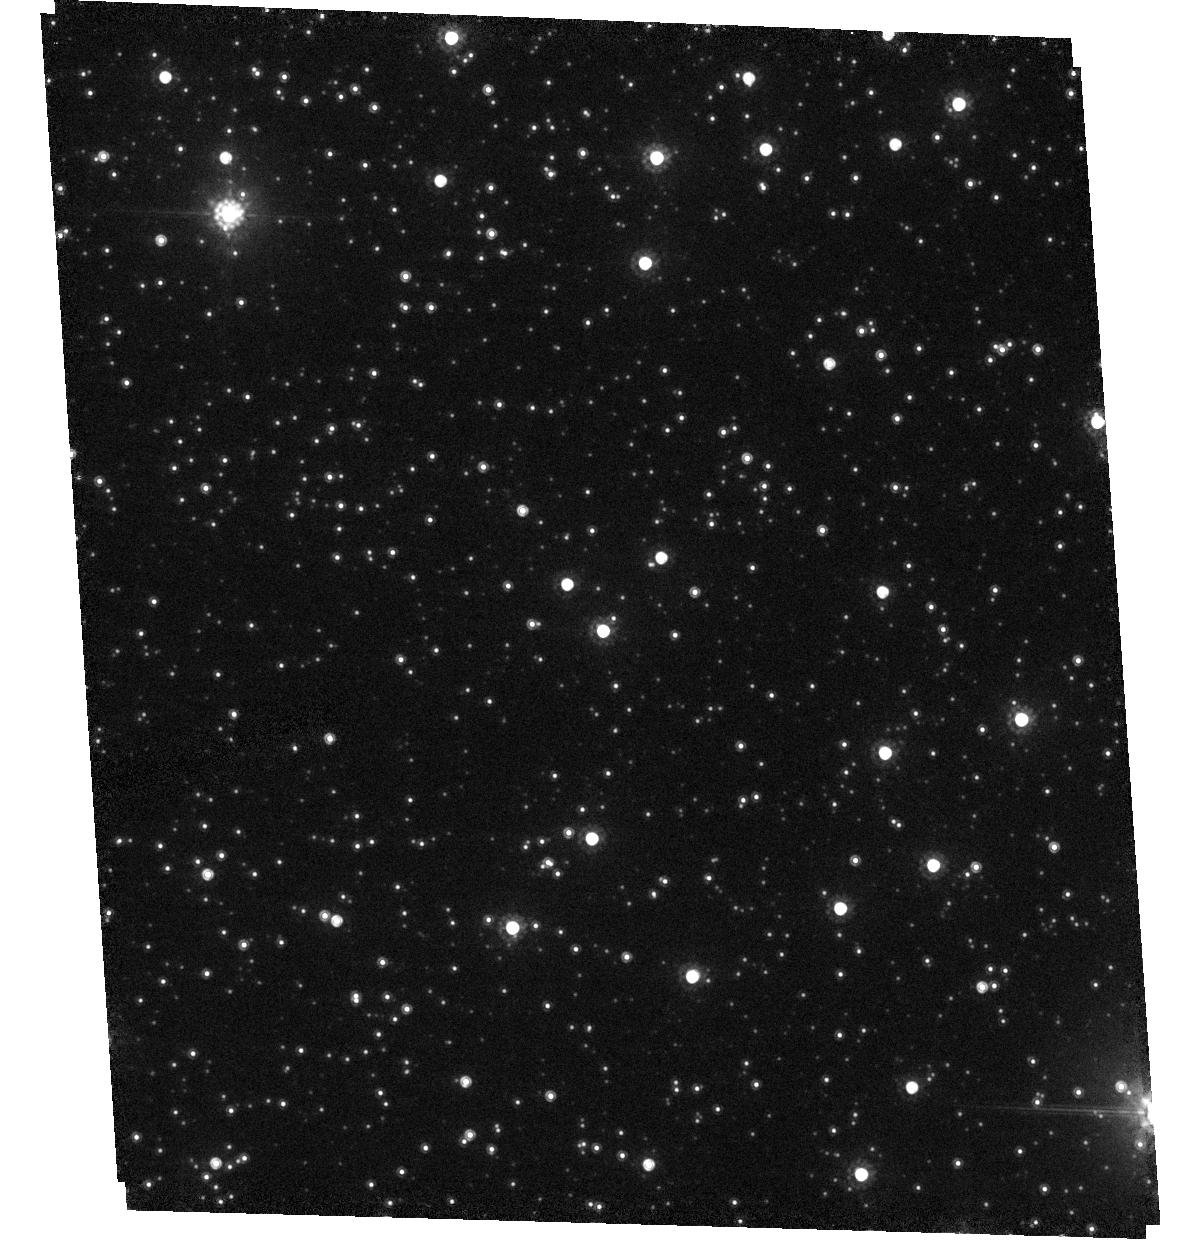
Target: MACHO-94-BLG-4
Instrument: ACS/HRC
Filter: F814W
Exposure: 3 min
Observation ID: hst_10198_0n_acs_hrc_f814w_j9030n

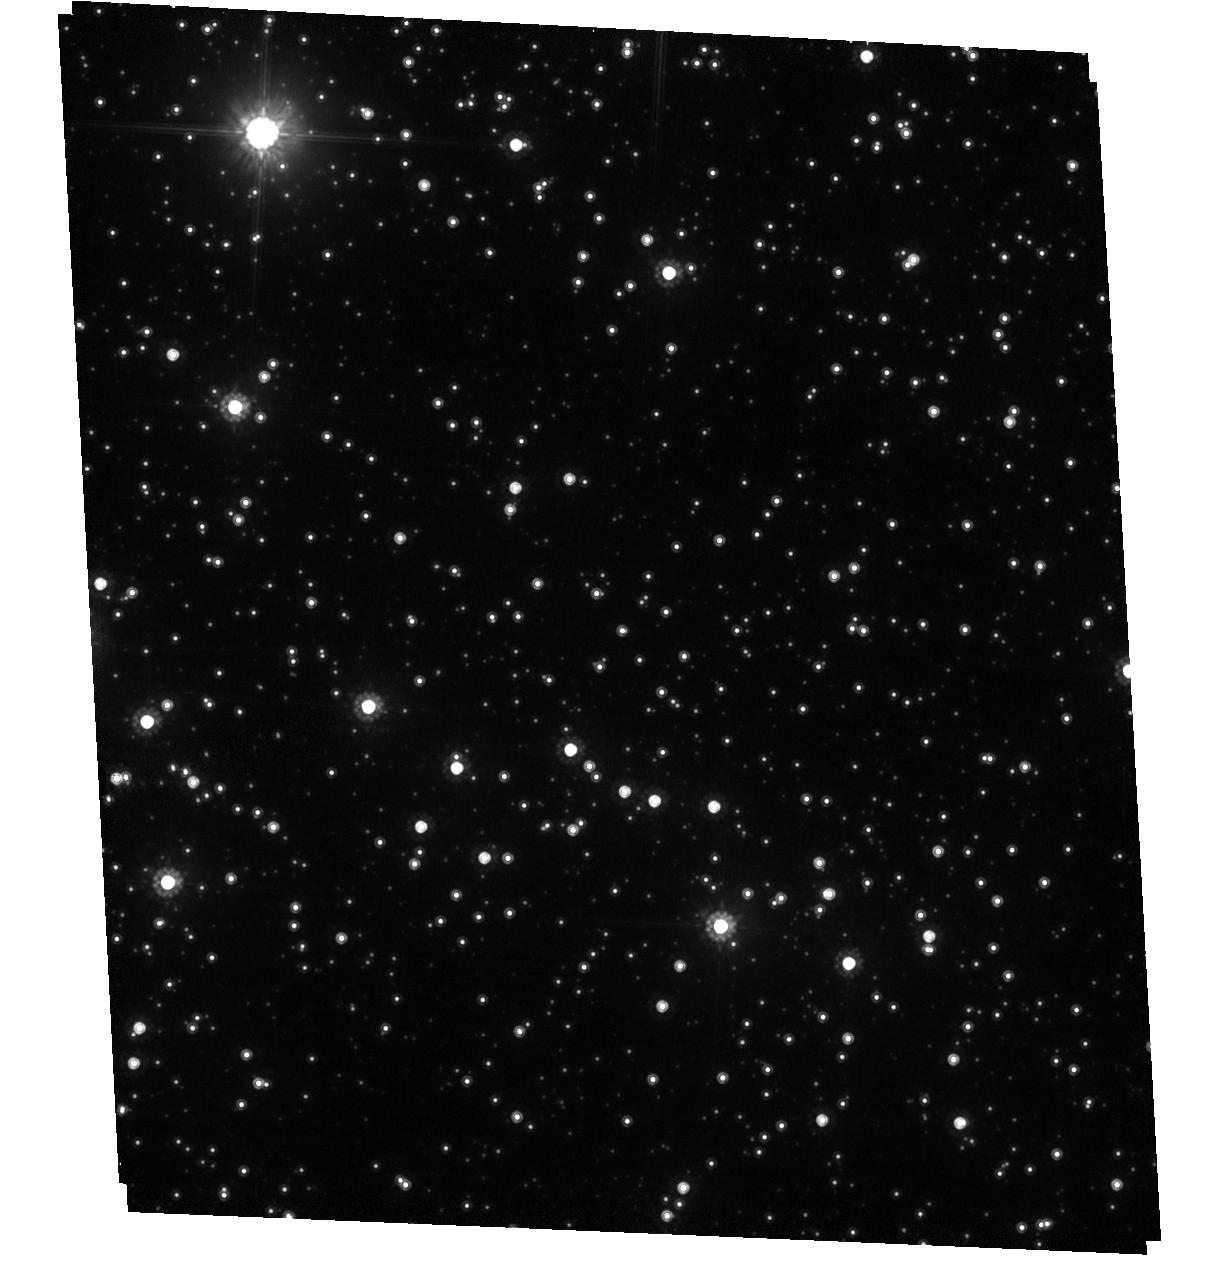
Target: MACHO-101-C
Instrument: ACS/HRC
Filter: F814W
Exposure: 17 min
Observation ID: hst_10198_05_acs_hrc_f814w_j90305

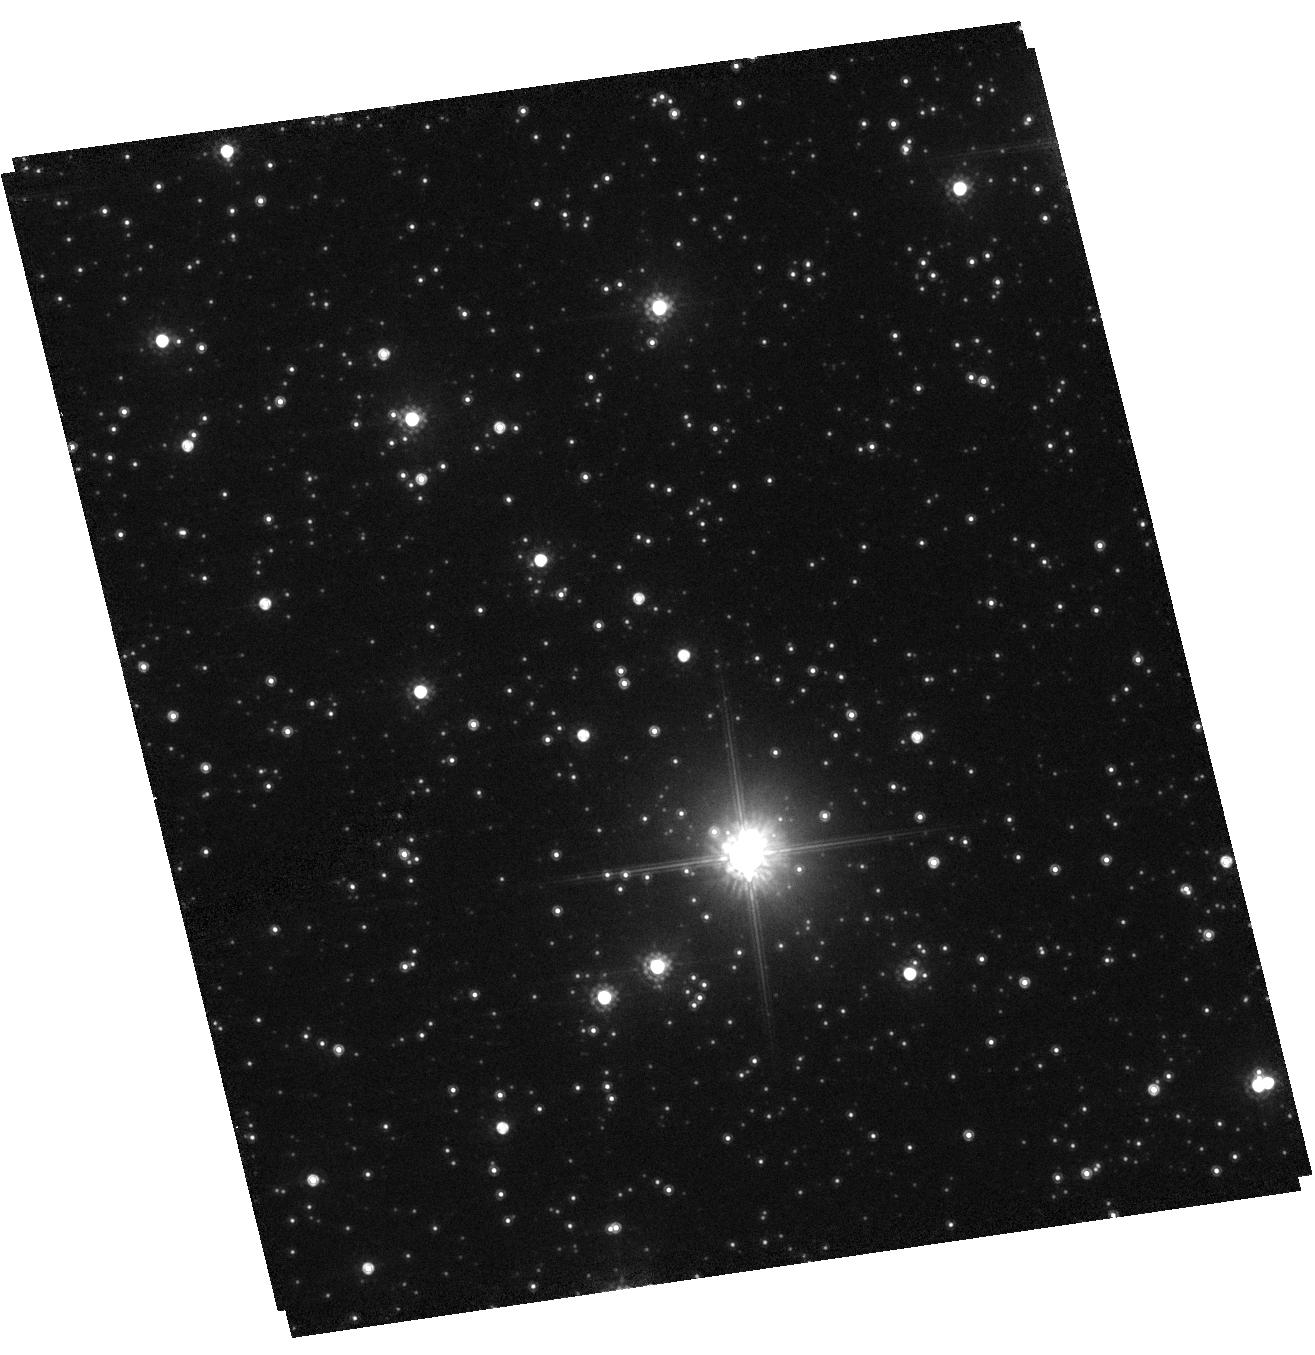
Target: MACHO-104-B
Instrument: ACS/HRC
Filter: F814W
Exposure: 3 min
Observation ID: hst_10198_0x_acs_hrc_f814w_j9030x

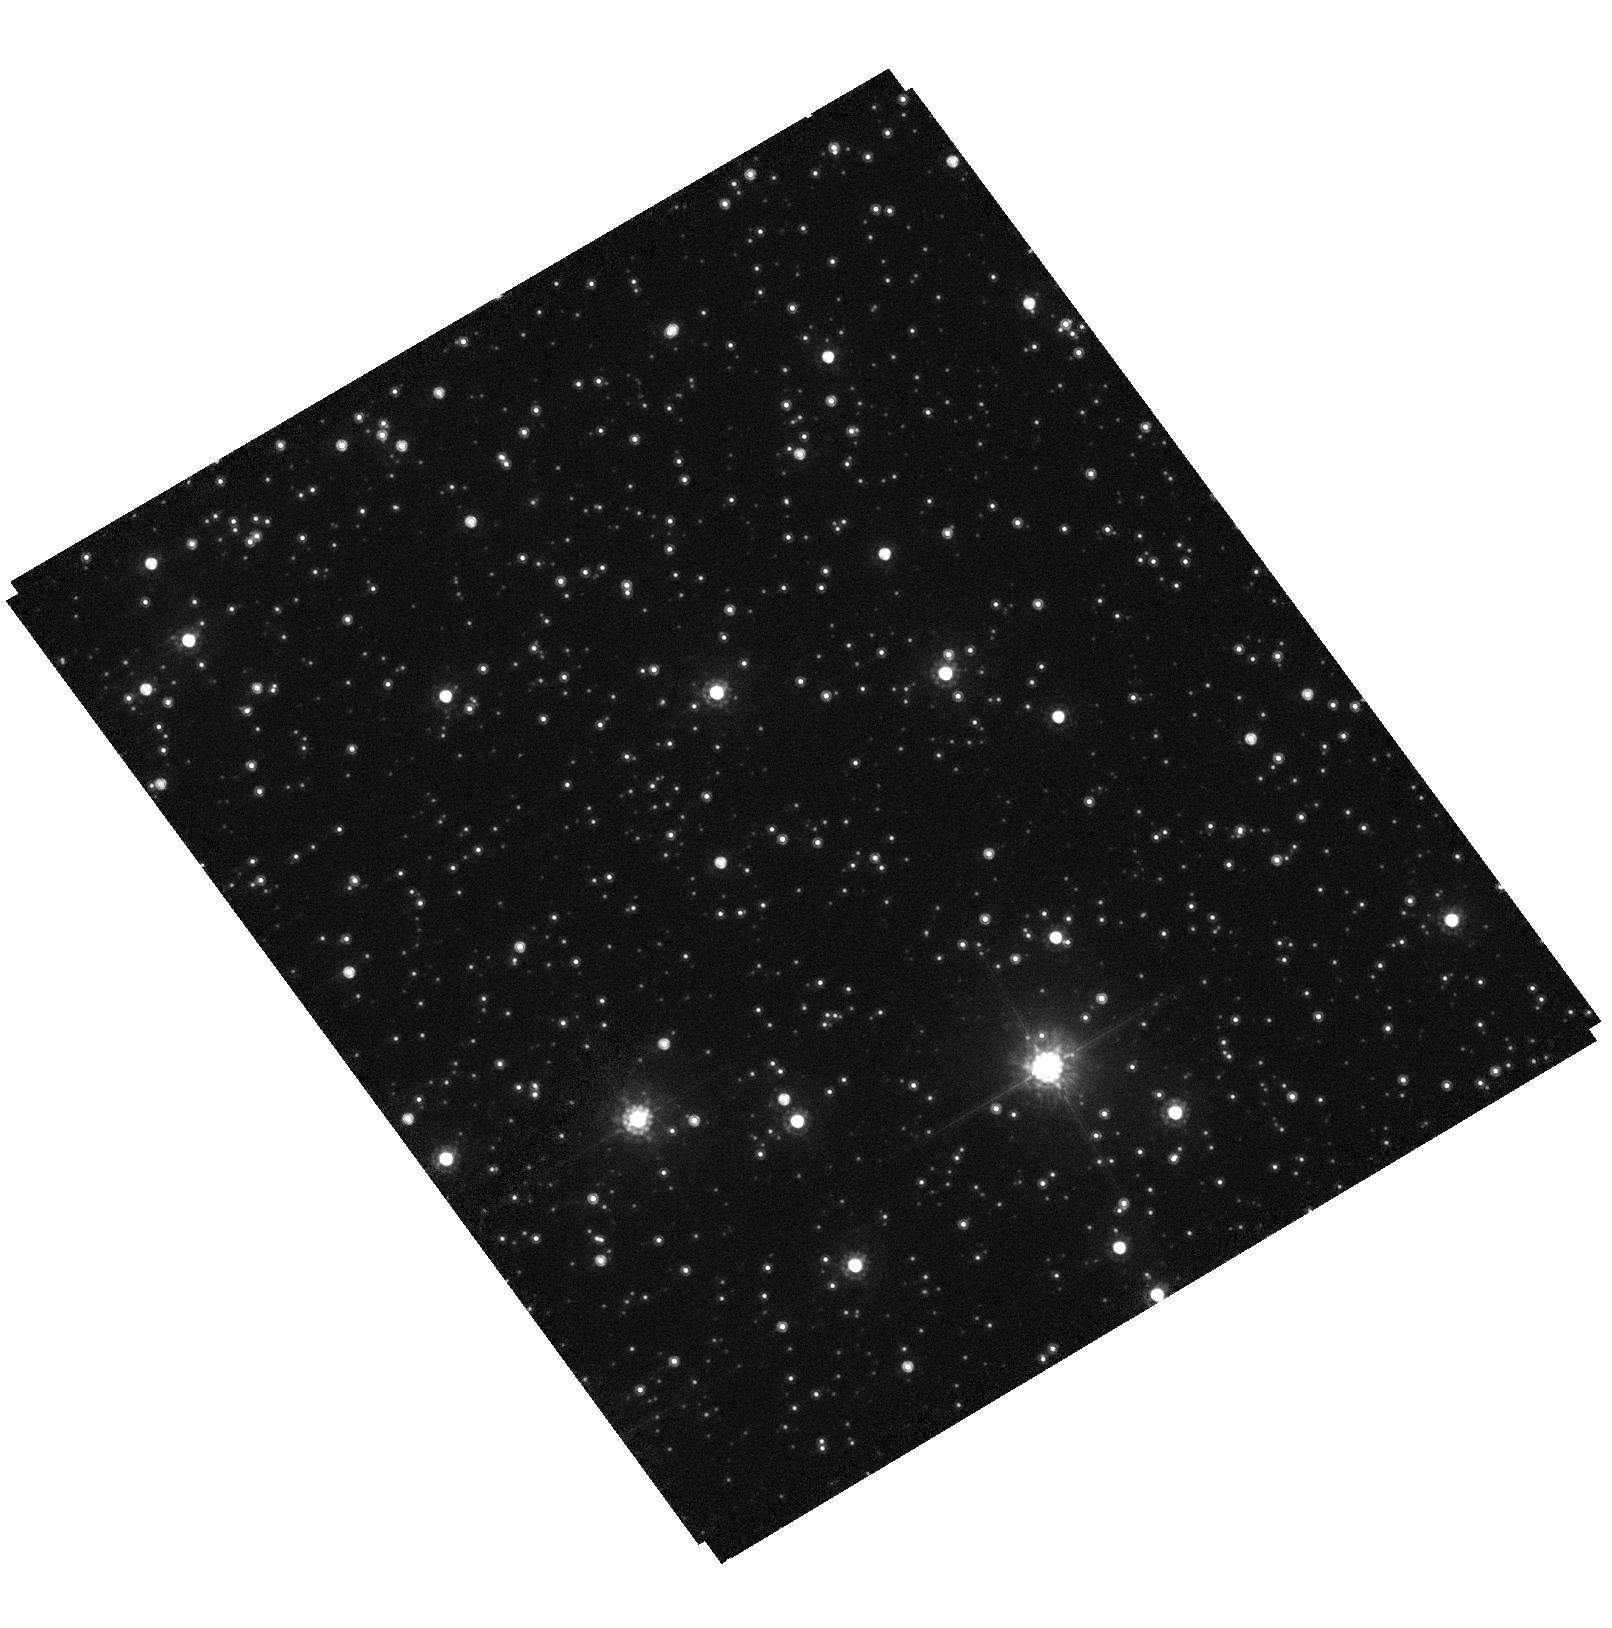
Target: MACHO-95-BLG-41
Instrument: ACS/HRC
Filter: F814W
Exposure: 3 min
Observation ID: hst_10198_0w_acs_hrc_f814w_j9030w

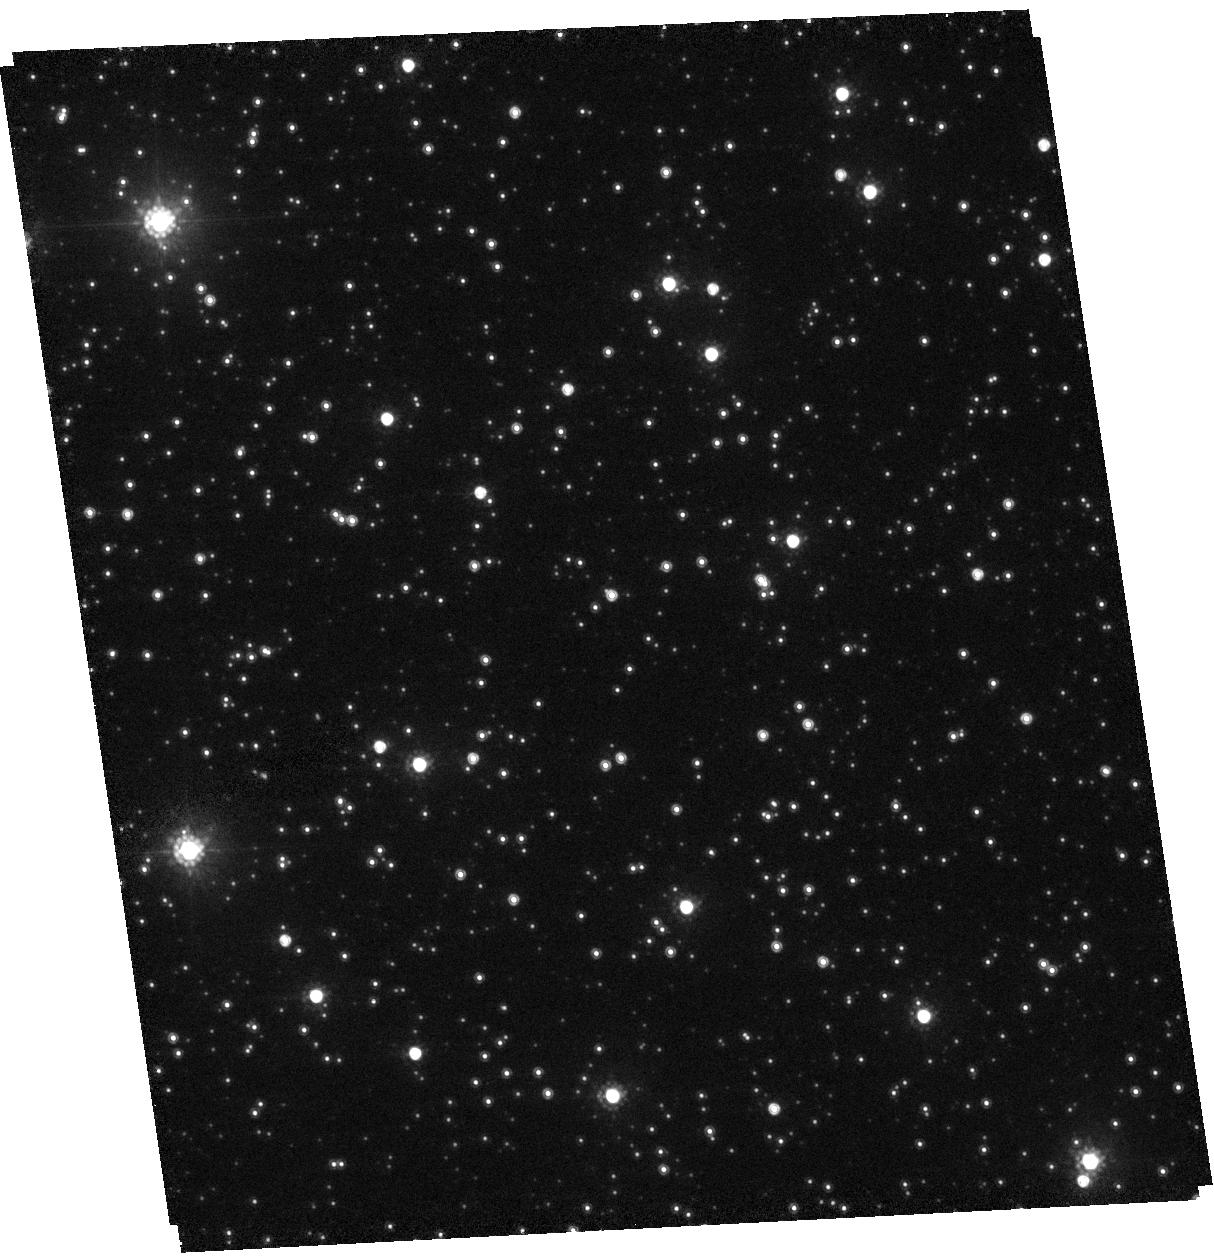
Target: MACHO-97-BLG-18
Instrument: ACS/HRC
Filter: F814W
Exposure: 3 min
Observation ID: hst_10198_0h_acs_hrc_f814w_j9030h

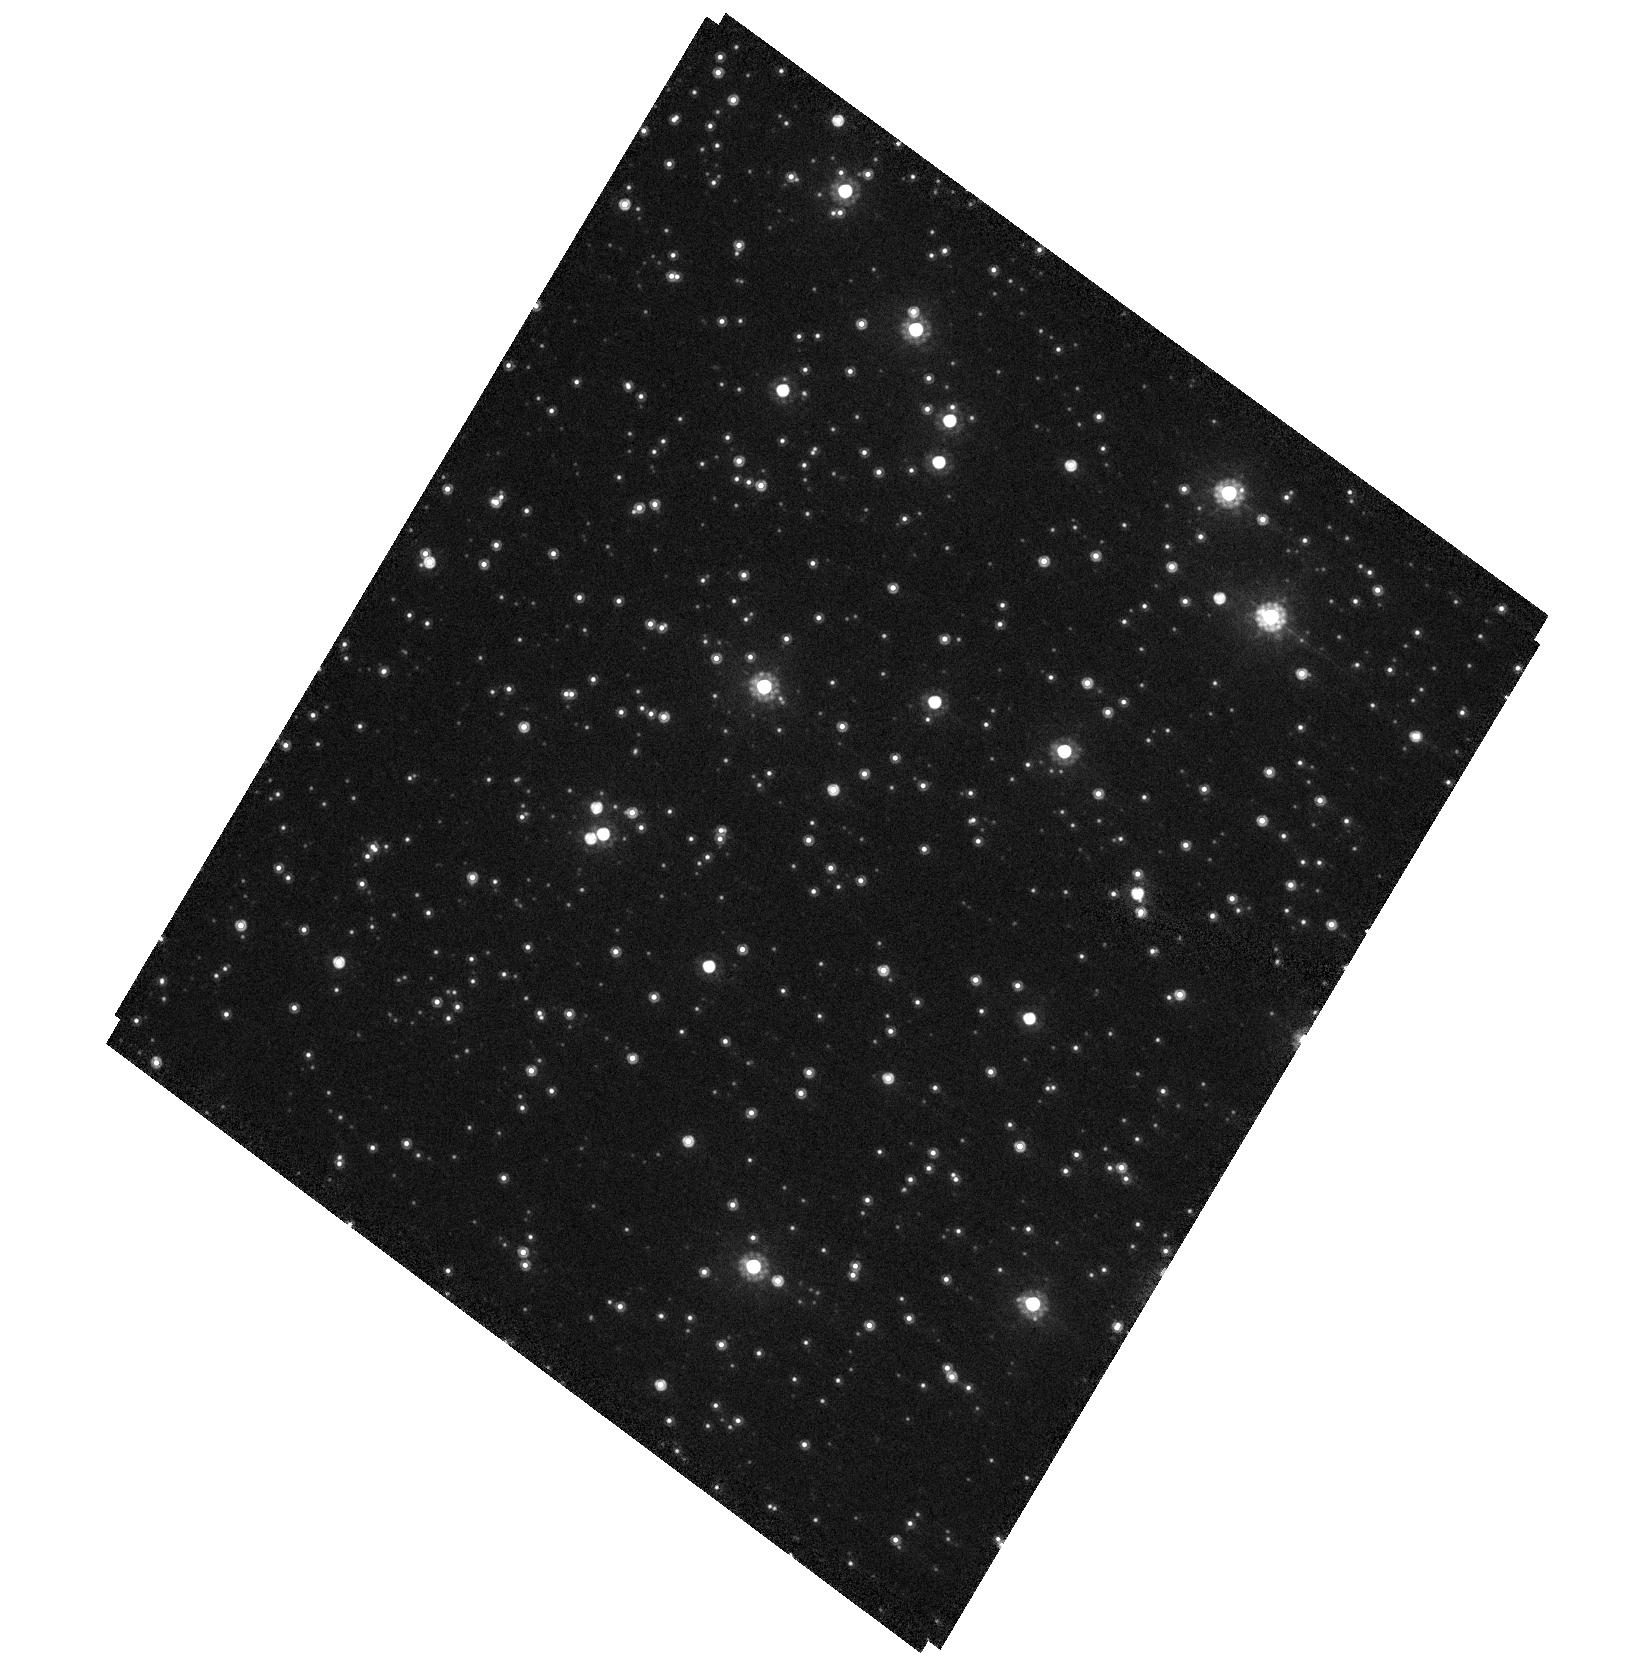
Target: MACHO-128-A
Instrument: ACS/HRC
Filter: F814W
Exposure: 3 min
Observation ID: hst_10198_0y_acs_hrc_f814w_j9030y

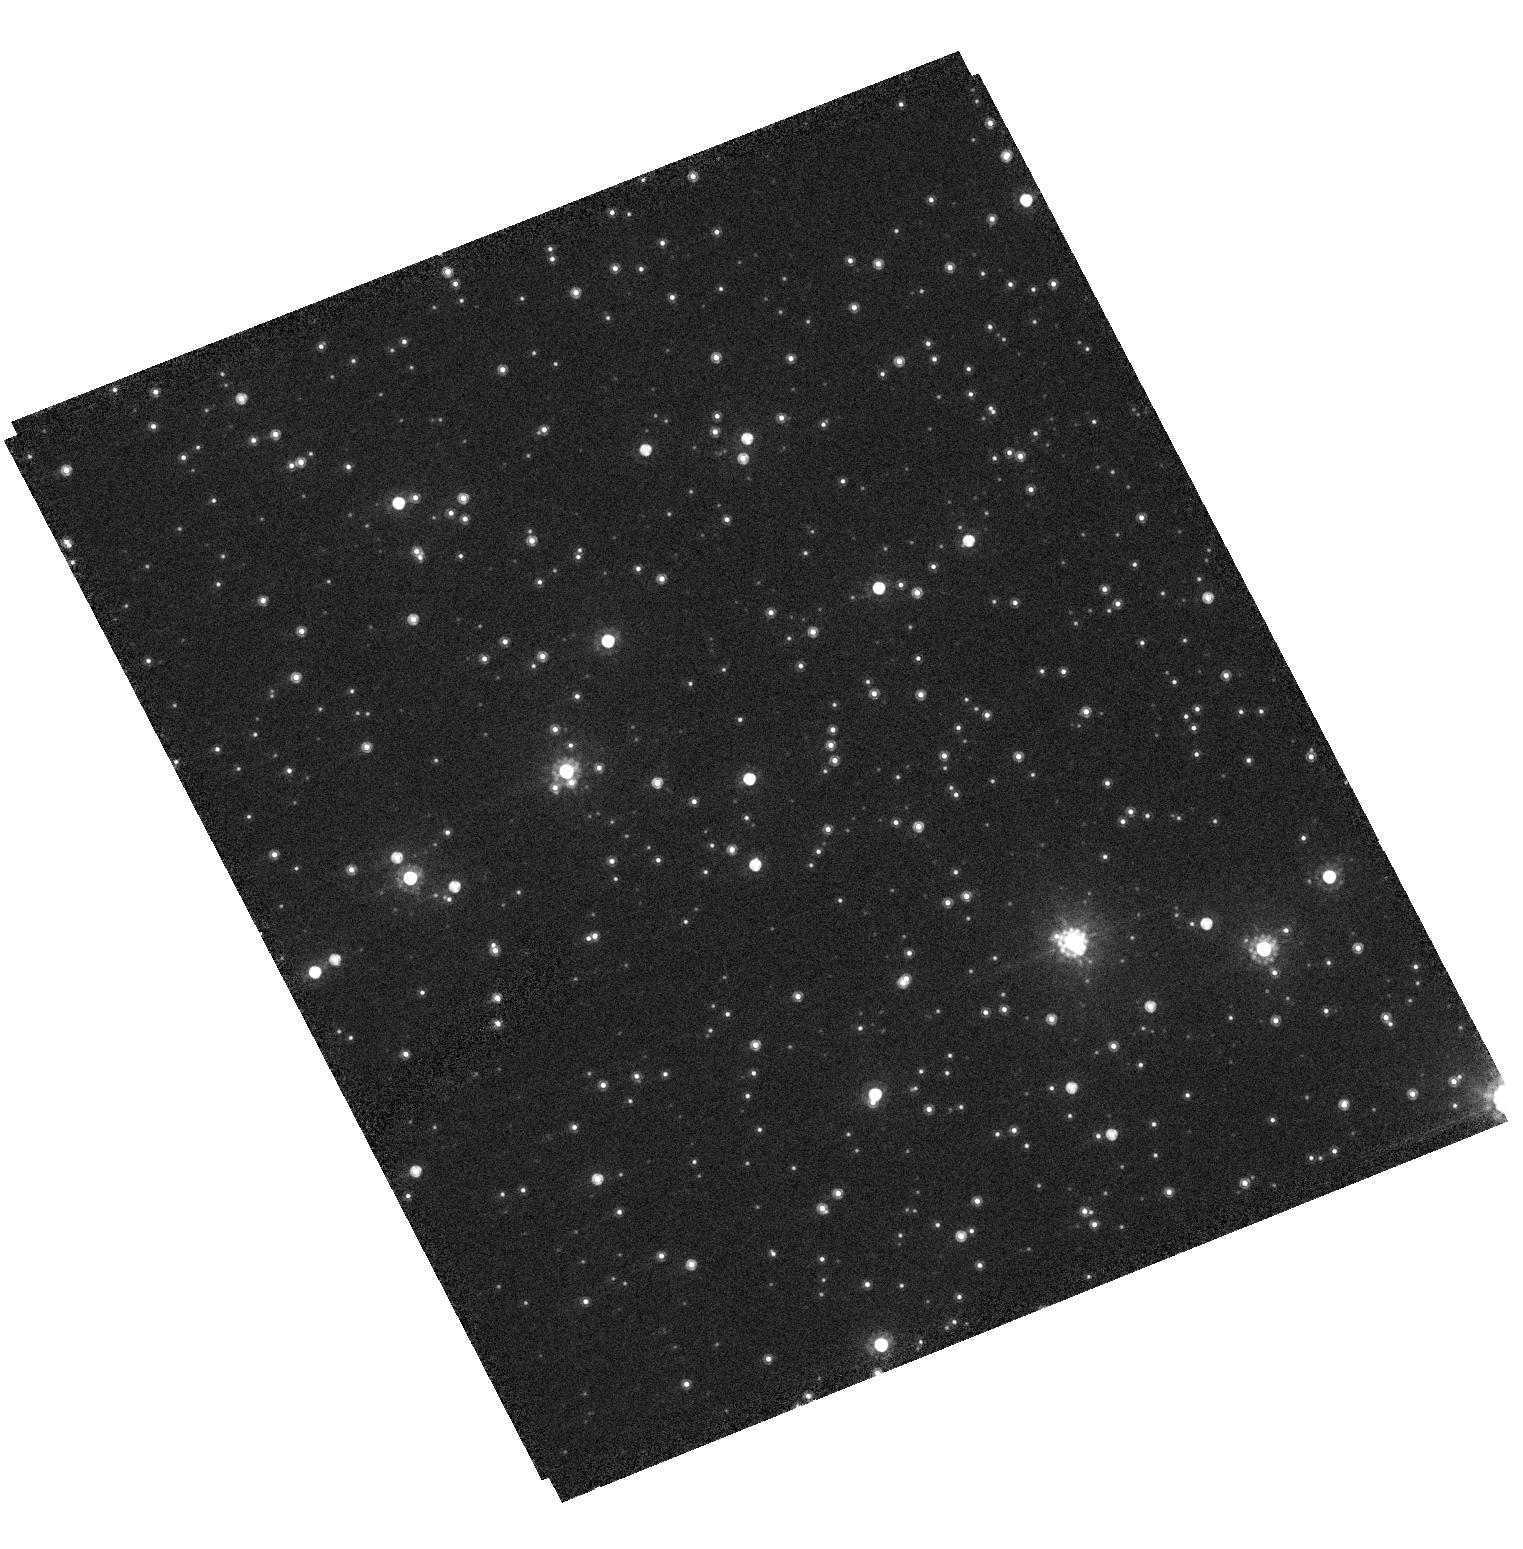
Target: MACHO-95-BLG-7
Instrument: ACS/HRC
Filter: F814W
Exposure: 3 min
Observation ID: hst_10198_0s_acs_hrc_f814w_j9030s

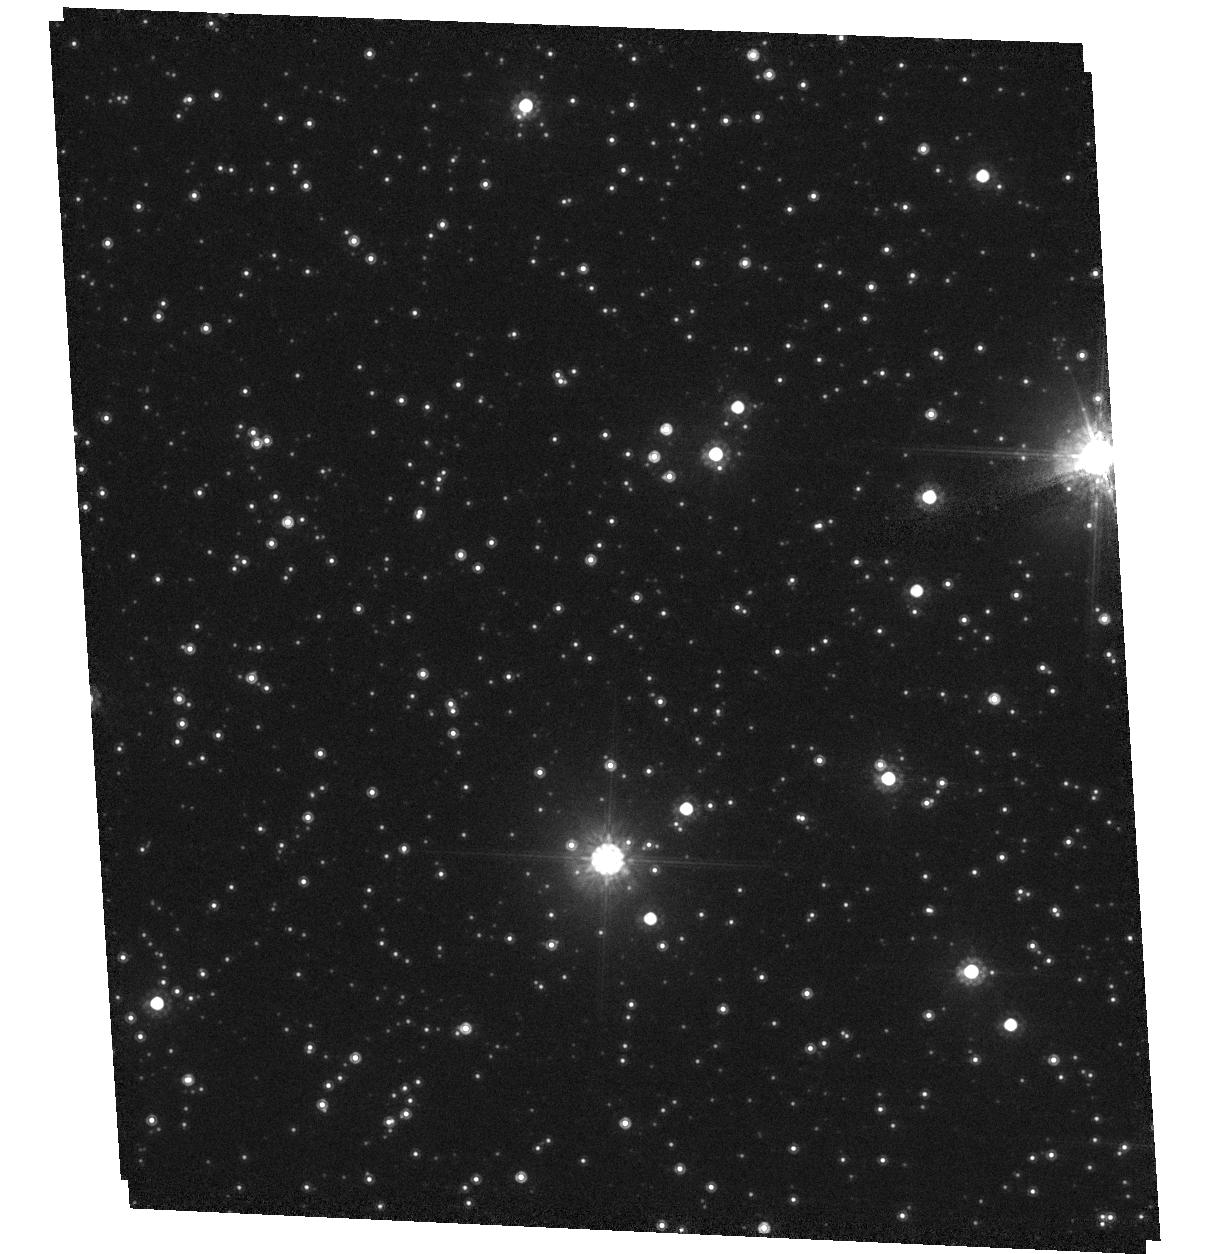
Target: MACHO-96-BLG-14
Instrument: ACS/HRC
Filter: F814W
Exposure: 3 min
Observation ID: hst_10198_0g_acs_hrc_f814w_j9030g

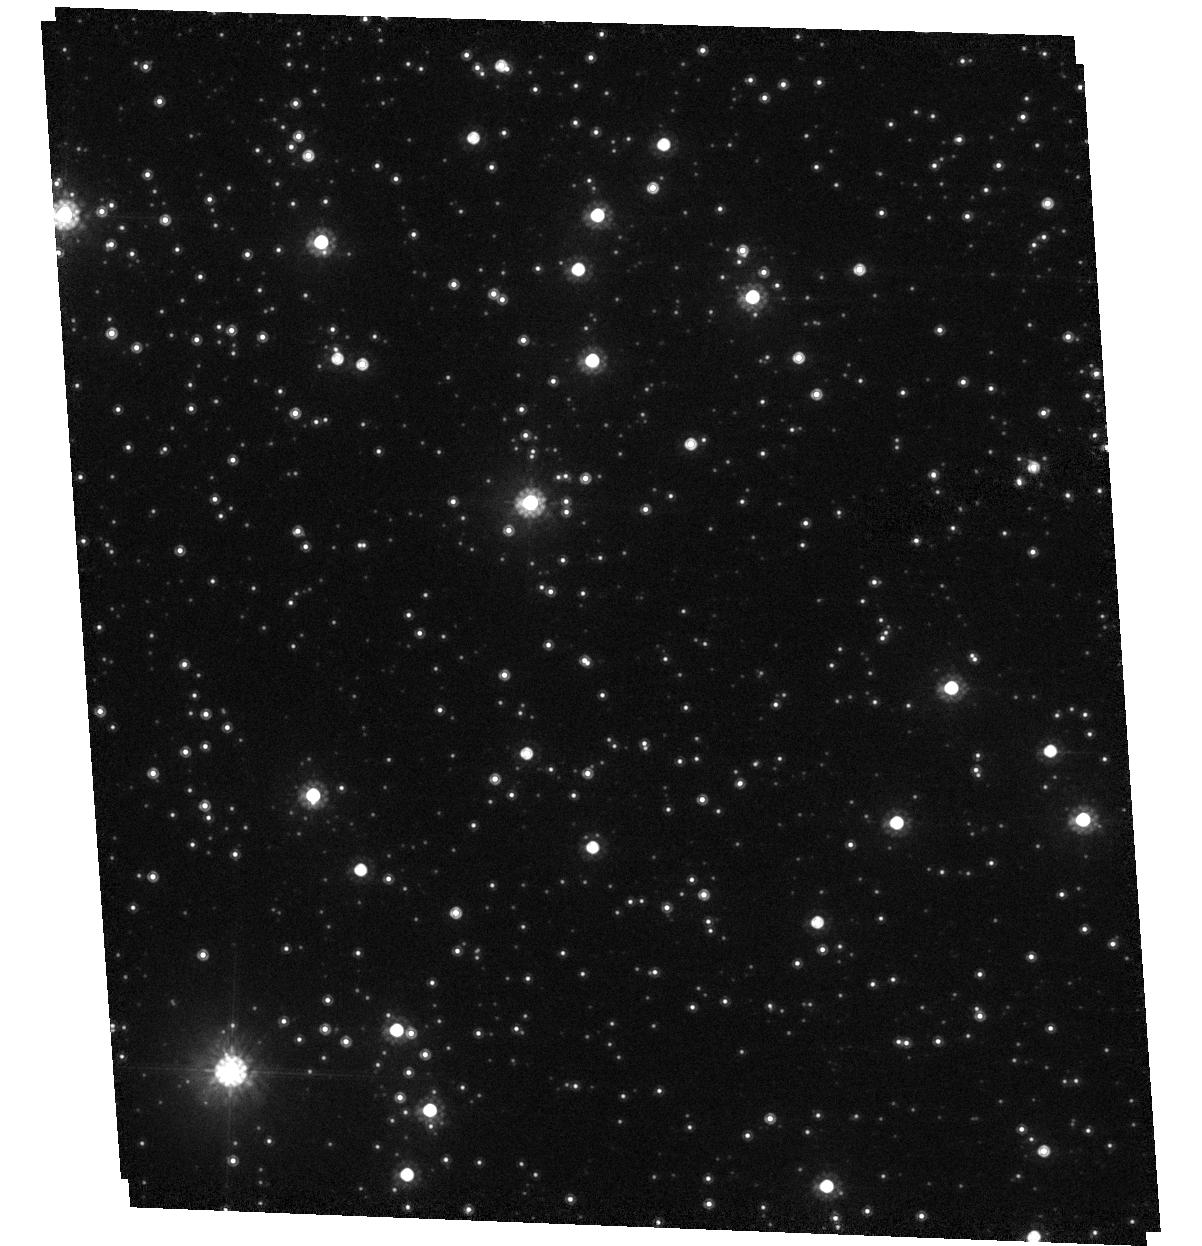
Target: MACHO-95-BLG-37
Instrument: ACS/HRC
Filter: F814W
Exposure: 3 min
Observation ID: hst_10198_0o_acs_hrc_f814w_j9030o

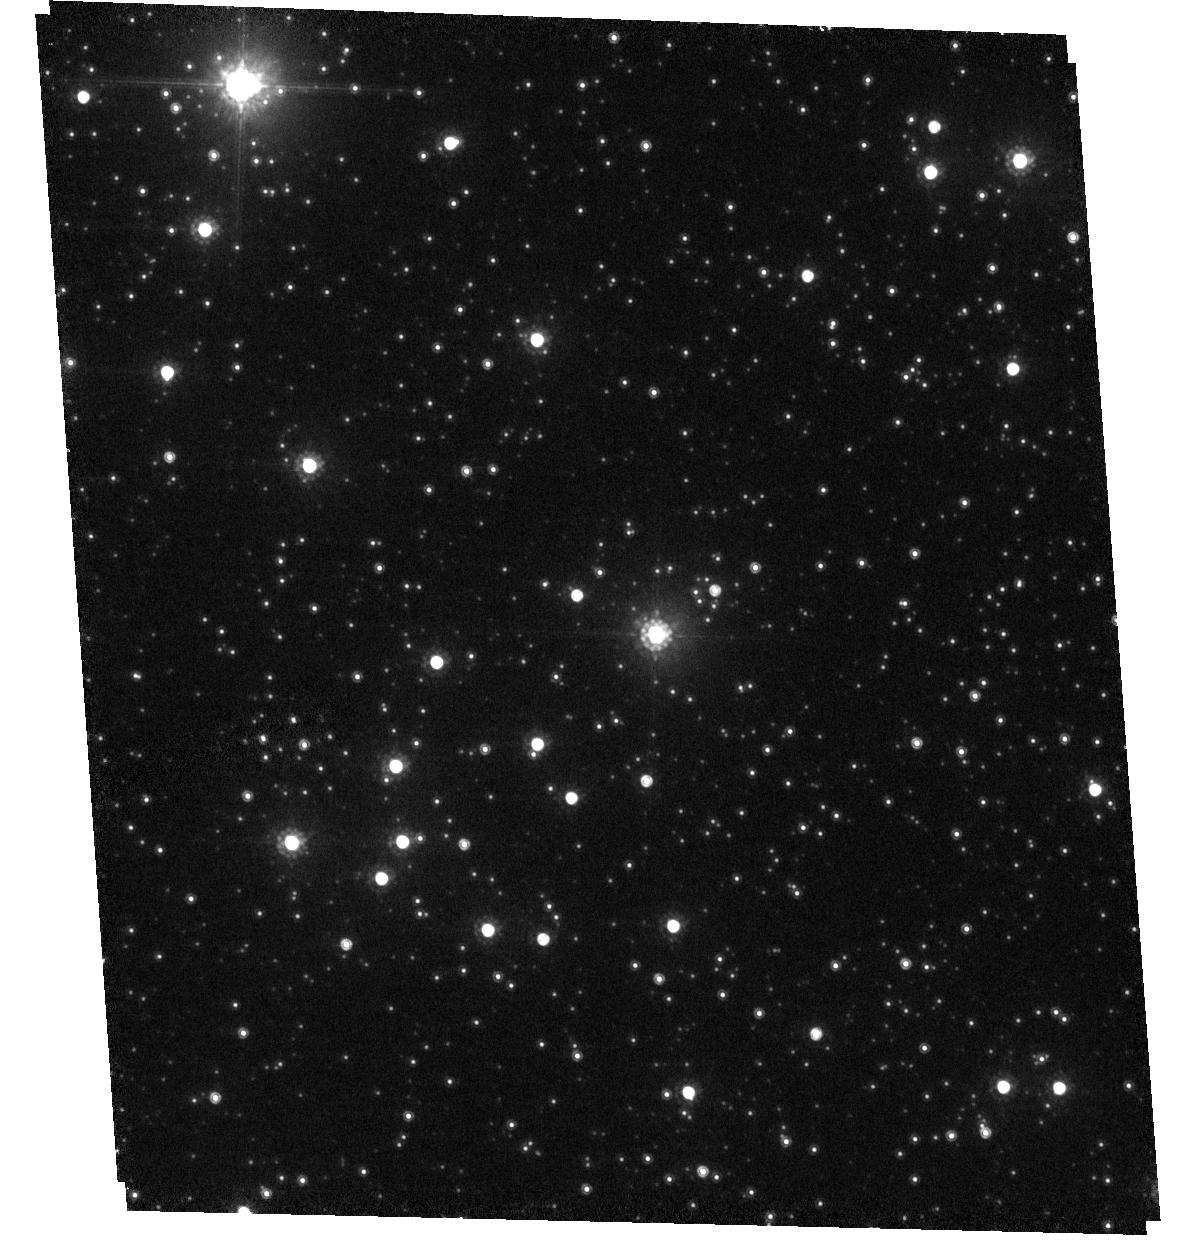
Target: MACHO-108-A
Instrument: ACS/HRC
Filter: F814W
Exposure: 3 min
Observation ID: hst_10198_0f_acs_hrc_f814w_j9030f

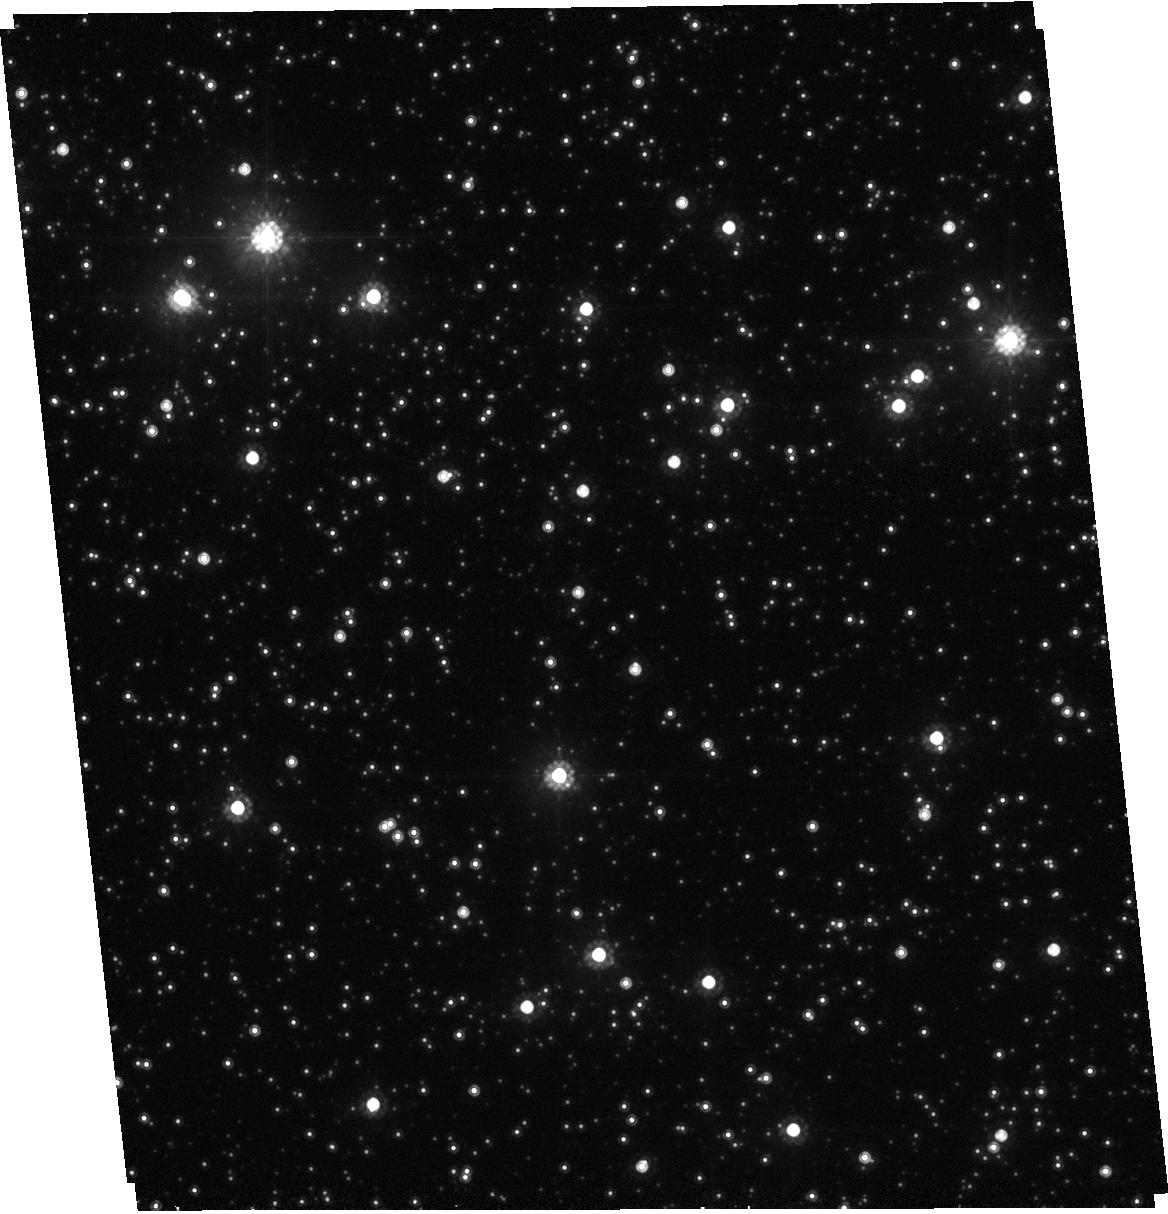
Target: MACHO-98-BLG-6
Instrument: ACS/HRC
Filter: F814W
Exposure: 7 min
Observation ID: hst_10198_0k_acs_hrc_f814w_j9030k

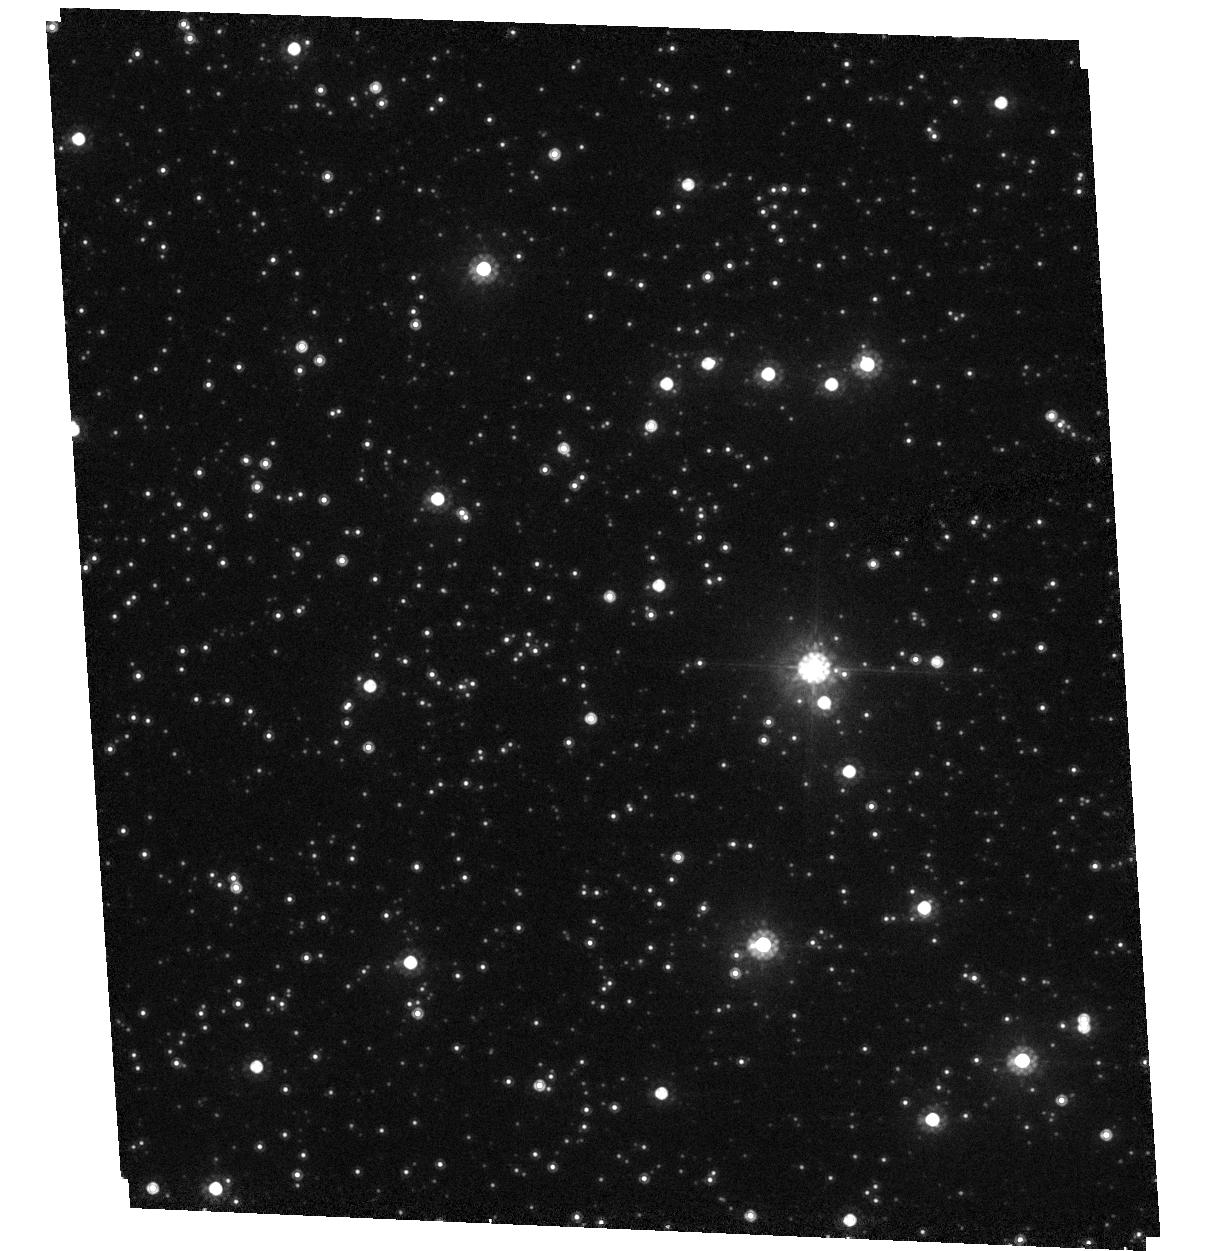
Target: MACHO-95-BLG-10
Instrument: ACS/HRC
Filter: F814W
Exposure: 3 min
Observation ID: hst_10198_0b_acs_hrc_f814w_j9030b

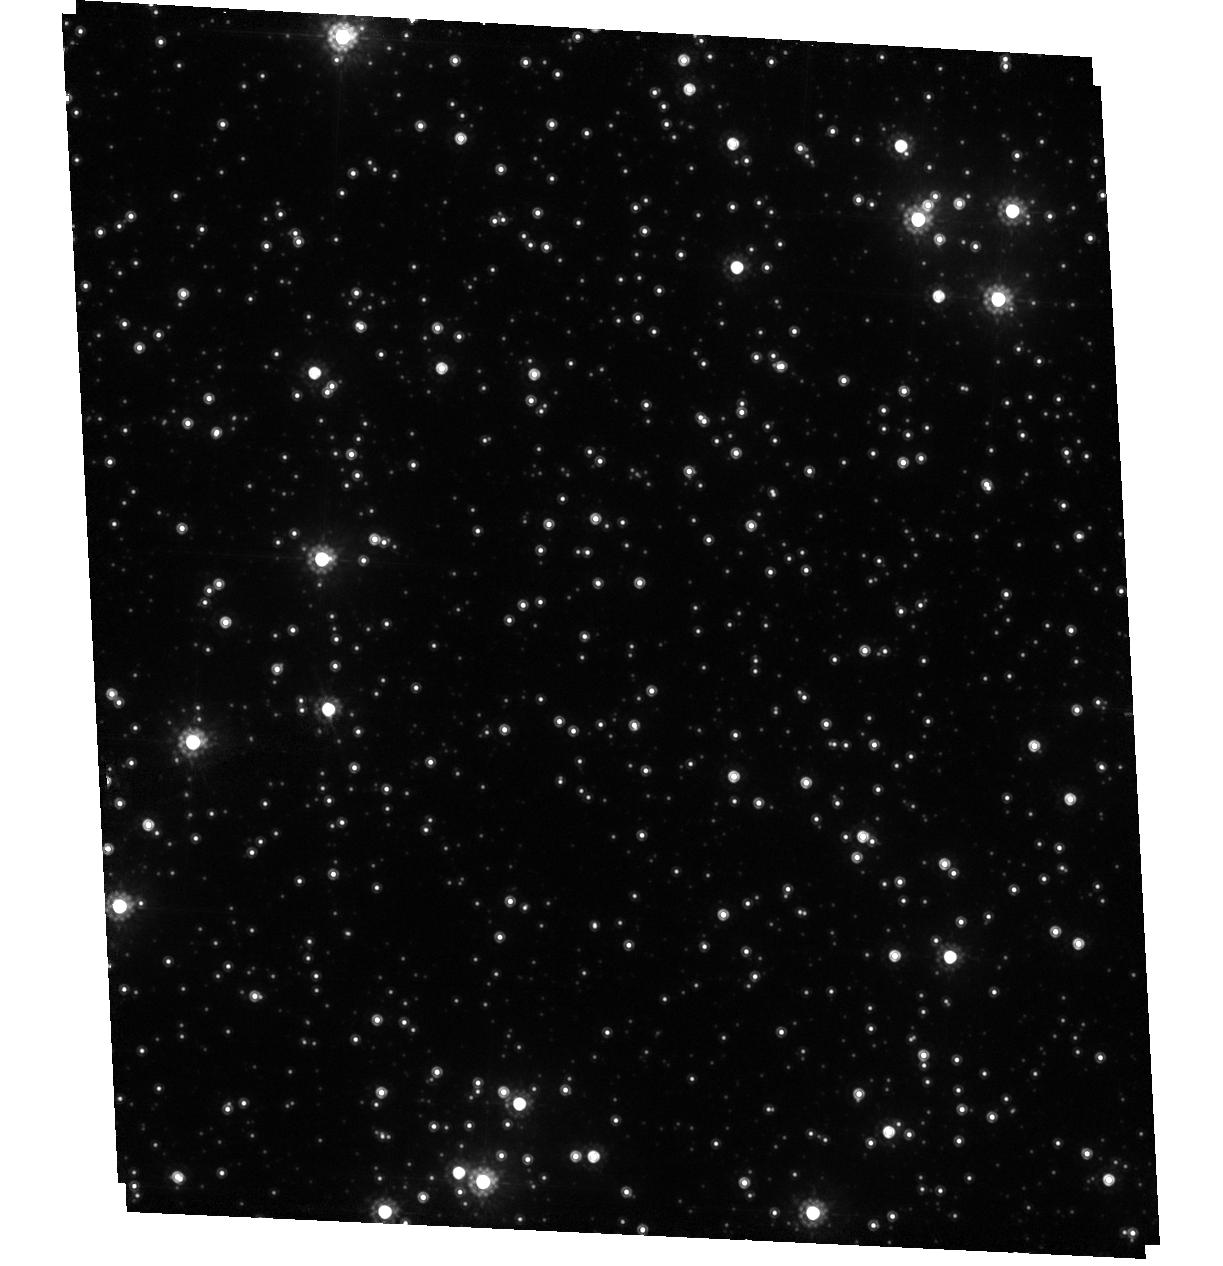
Target: MACHO-119-C
Instrument: ACS/HRC
Filter: F814W
Exposure: 17 min
Observation ID: hst_10198_07_acs_hrc_f814w_j90307

Probing the Dynamics of the Galactic Bar through the Kinematics of Microlensed Stars (PI: Wozniak, Przemyslaw R.)

The observed optical depths to microlensing of stars in the Galactic bulge are difficult to reconcile with our present understanding of Galactic dynamics. The main source of uncertainty in those comparisons is now shifting from microlensing measurements to the dynamical models of the Galactic bar. We propose to constrain the Galactic bar models with proper motion observations of Bulge stars that underwent microlensing by determining both the kinematic identity of the microlensed sources and the importance of streaming motions. The lensed stars are typically farther than randomly selected stars. Therefore, our proper motion determinations for 36 targeted MACHO events will provide valuable constraints on the dynamics of bulge stars as a function of distance. The first epoch data for our proposed events is already available in the HST archive so the project can be completed within a single HST cycle. The exceptional spatial resolution of HST is essential for completion of the project. Constraints on the total mass in the bulge will ultimately lead to the determination of the amount of dark matter in inner Galaxy.